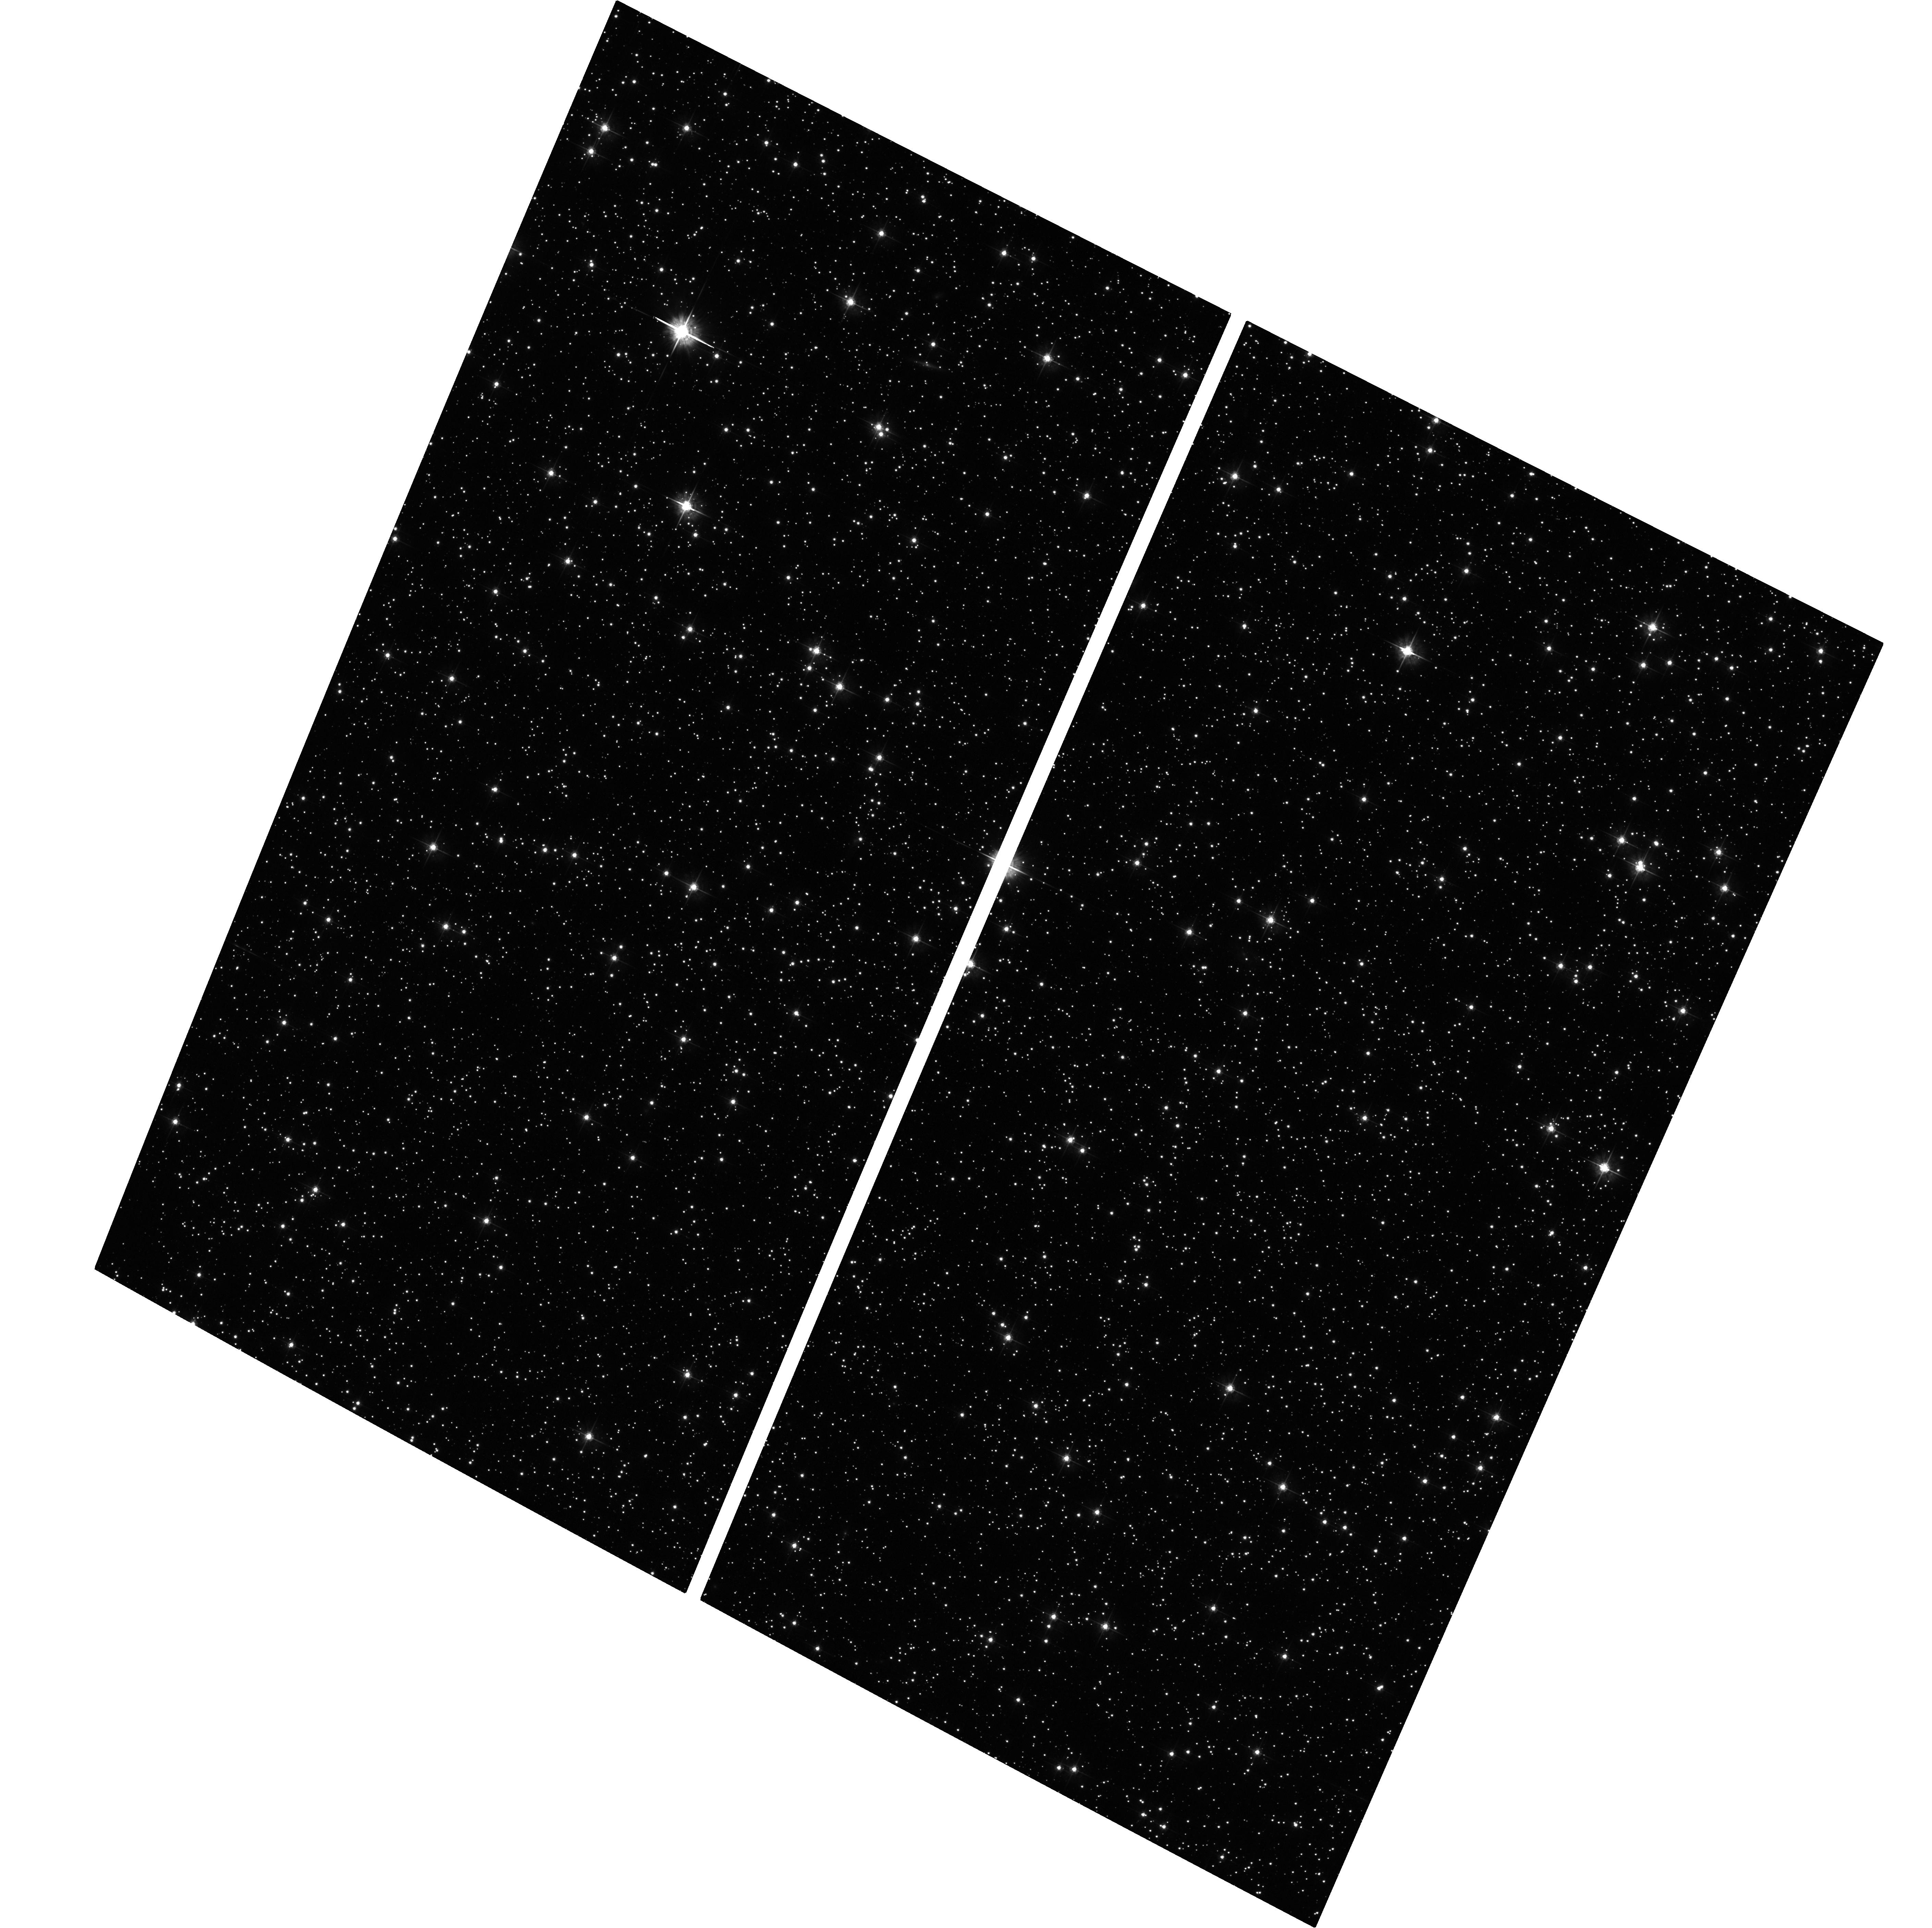
Target: FIELD170715-330243. Instrument: ACS/WFC. Filter: F555W. Exposure: 30 min. Observation ID: hst_11655_02_acs_wfc_f555w_jb5302

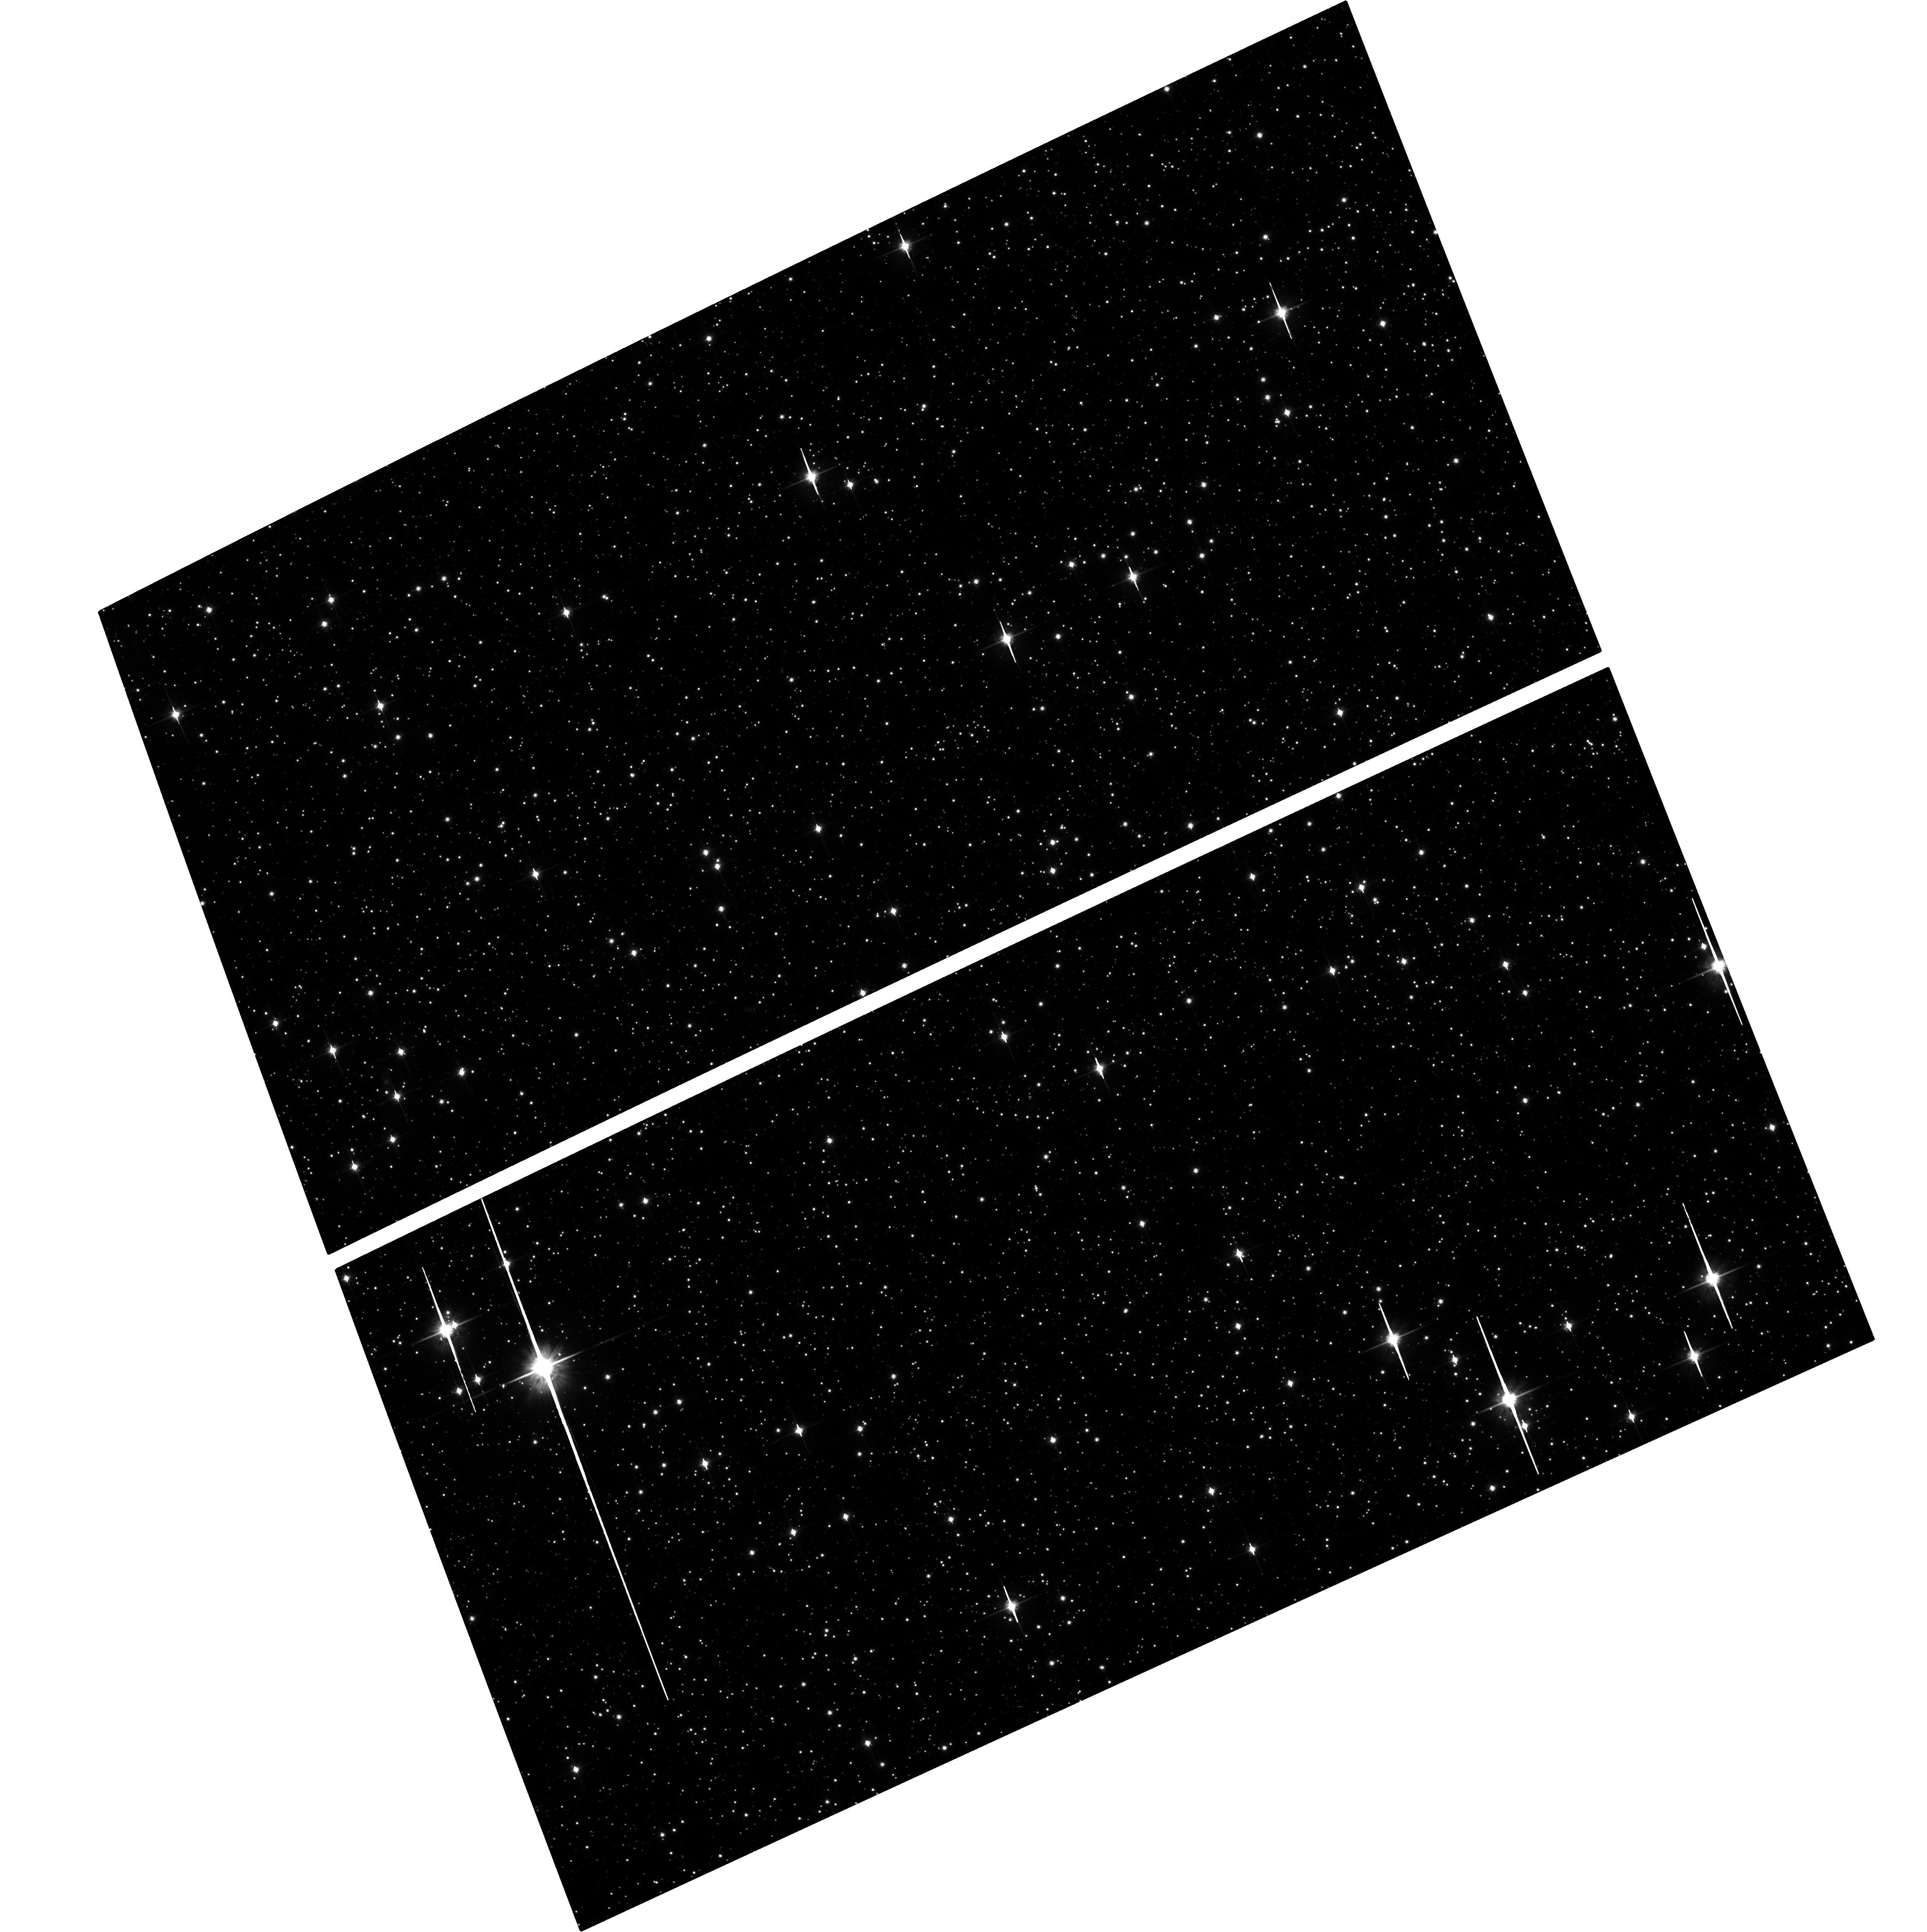
Target: FIELD175623-385613. Instrument: ACS/WFC. Filter: F814W. Exposure: 27 min. Observation ID: hst_11655_04_acs_wfc_f814w_jb5304

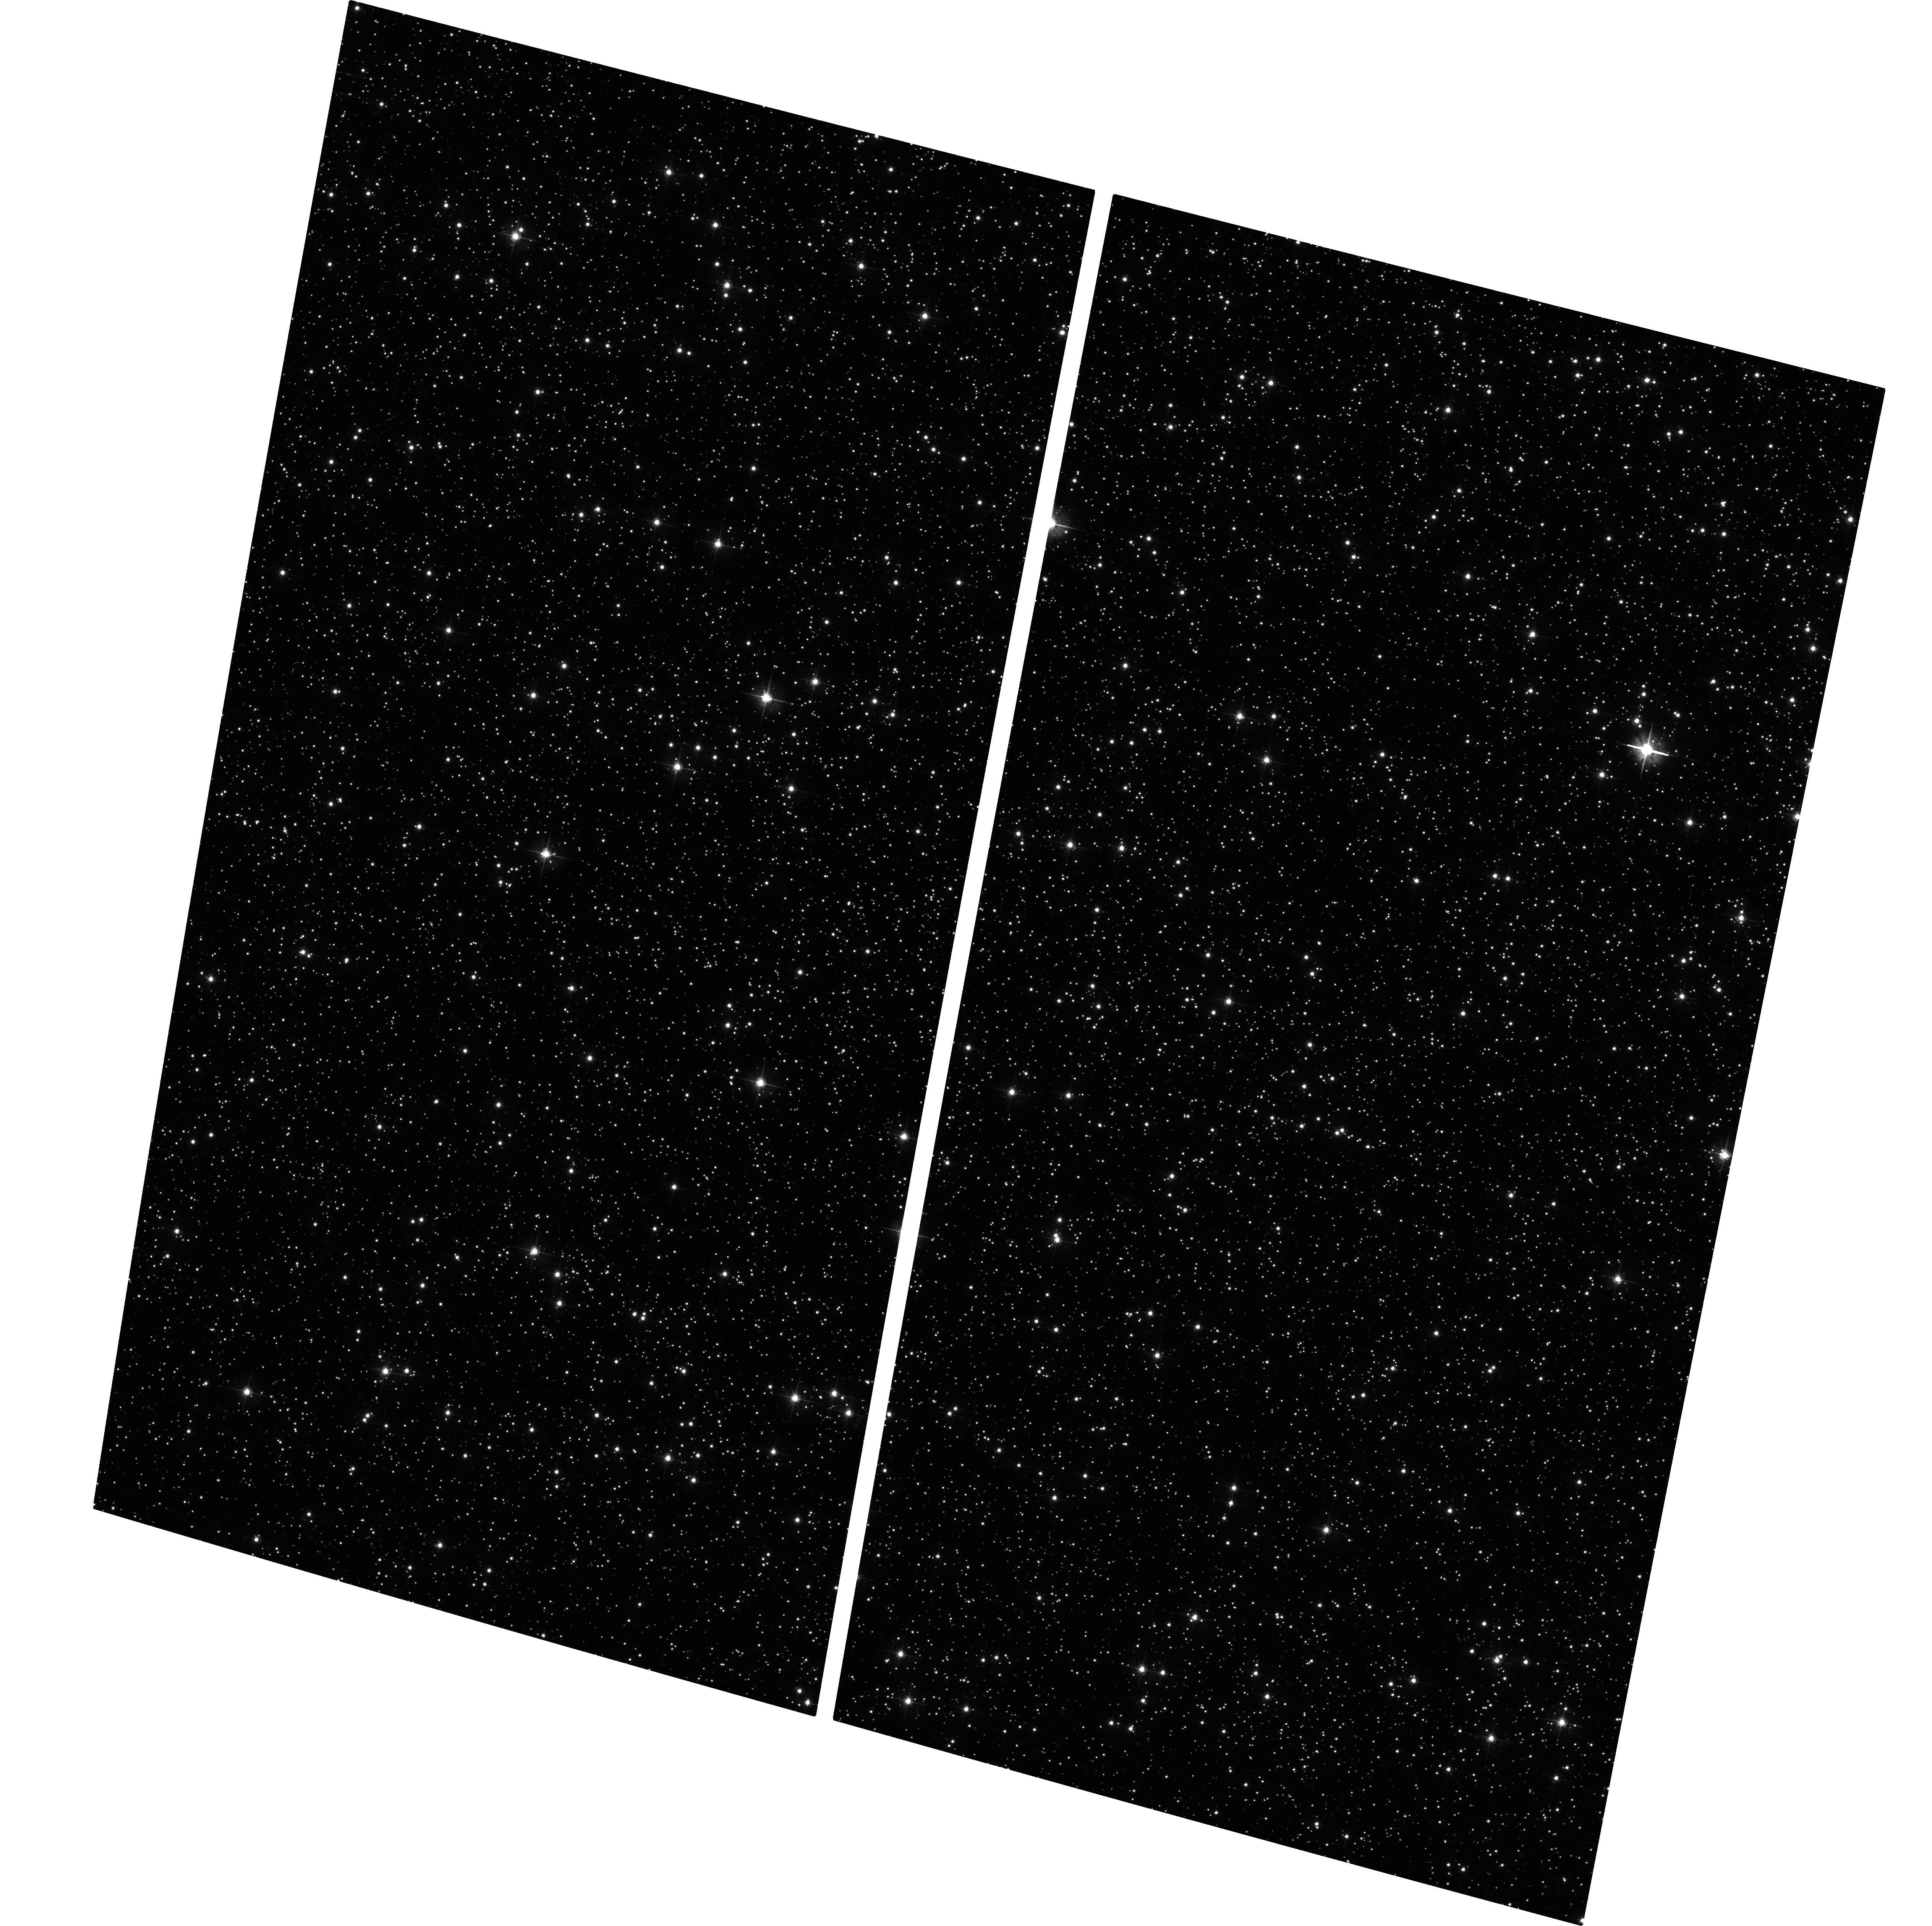
Target: FIELD171634-293427. Instrument: ACS/WFC. Filter: F555W. Exposure: 29 min. Observation ID: hst_11655_01_acs_wfc_f555w_jb5301

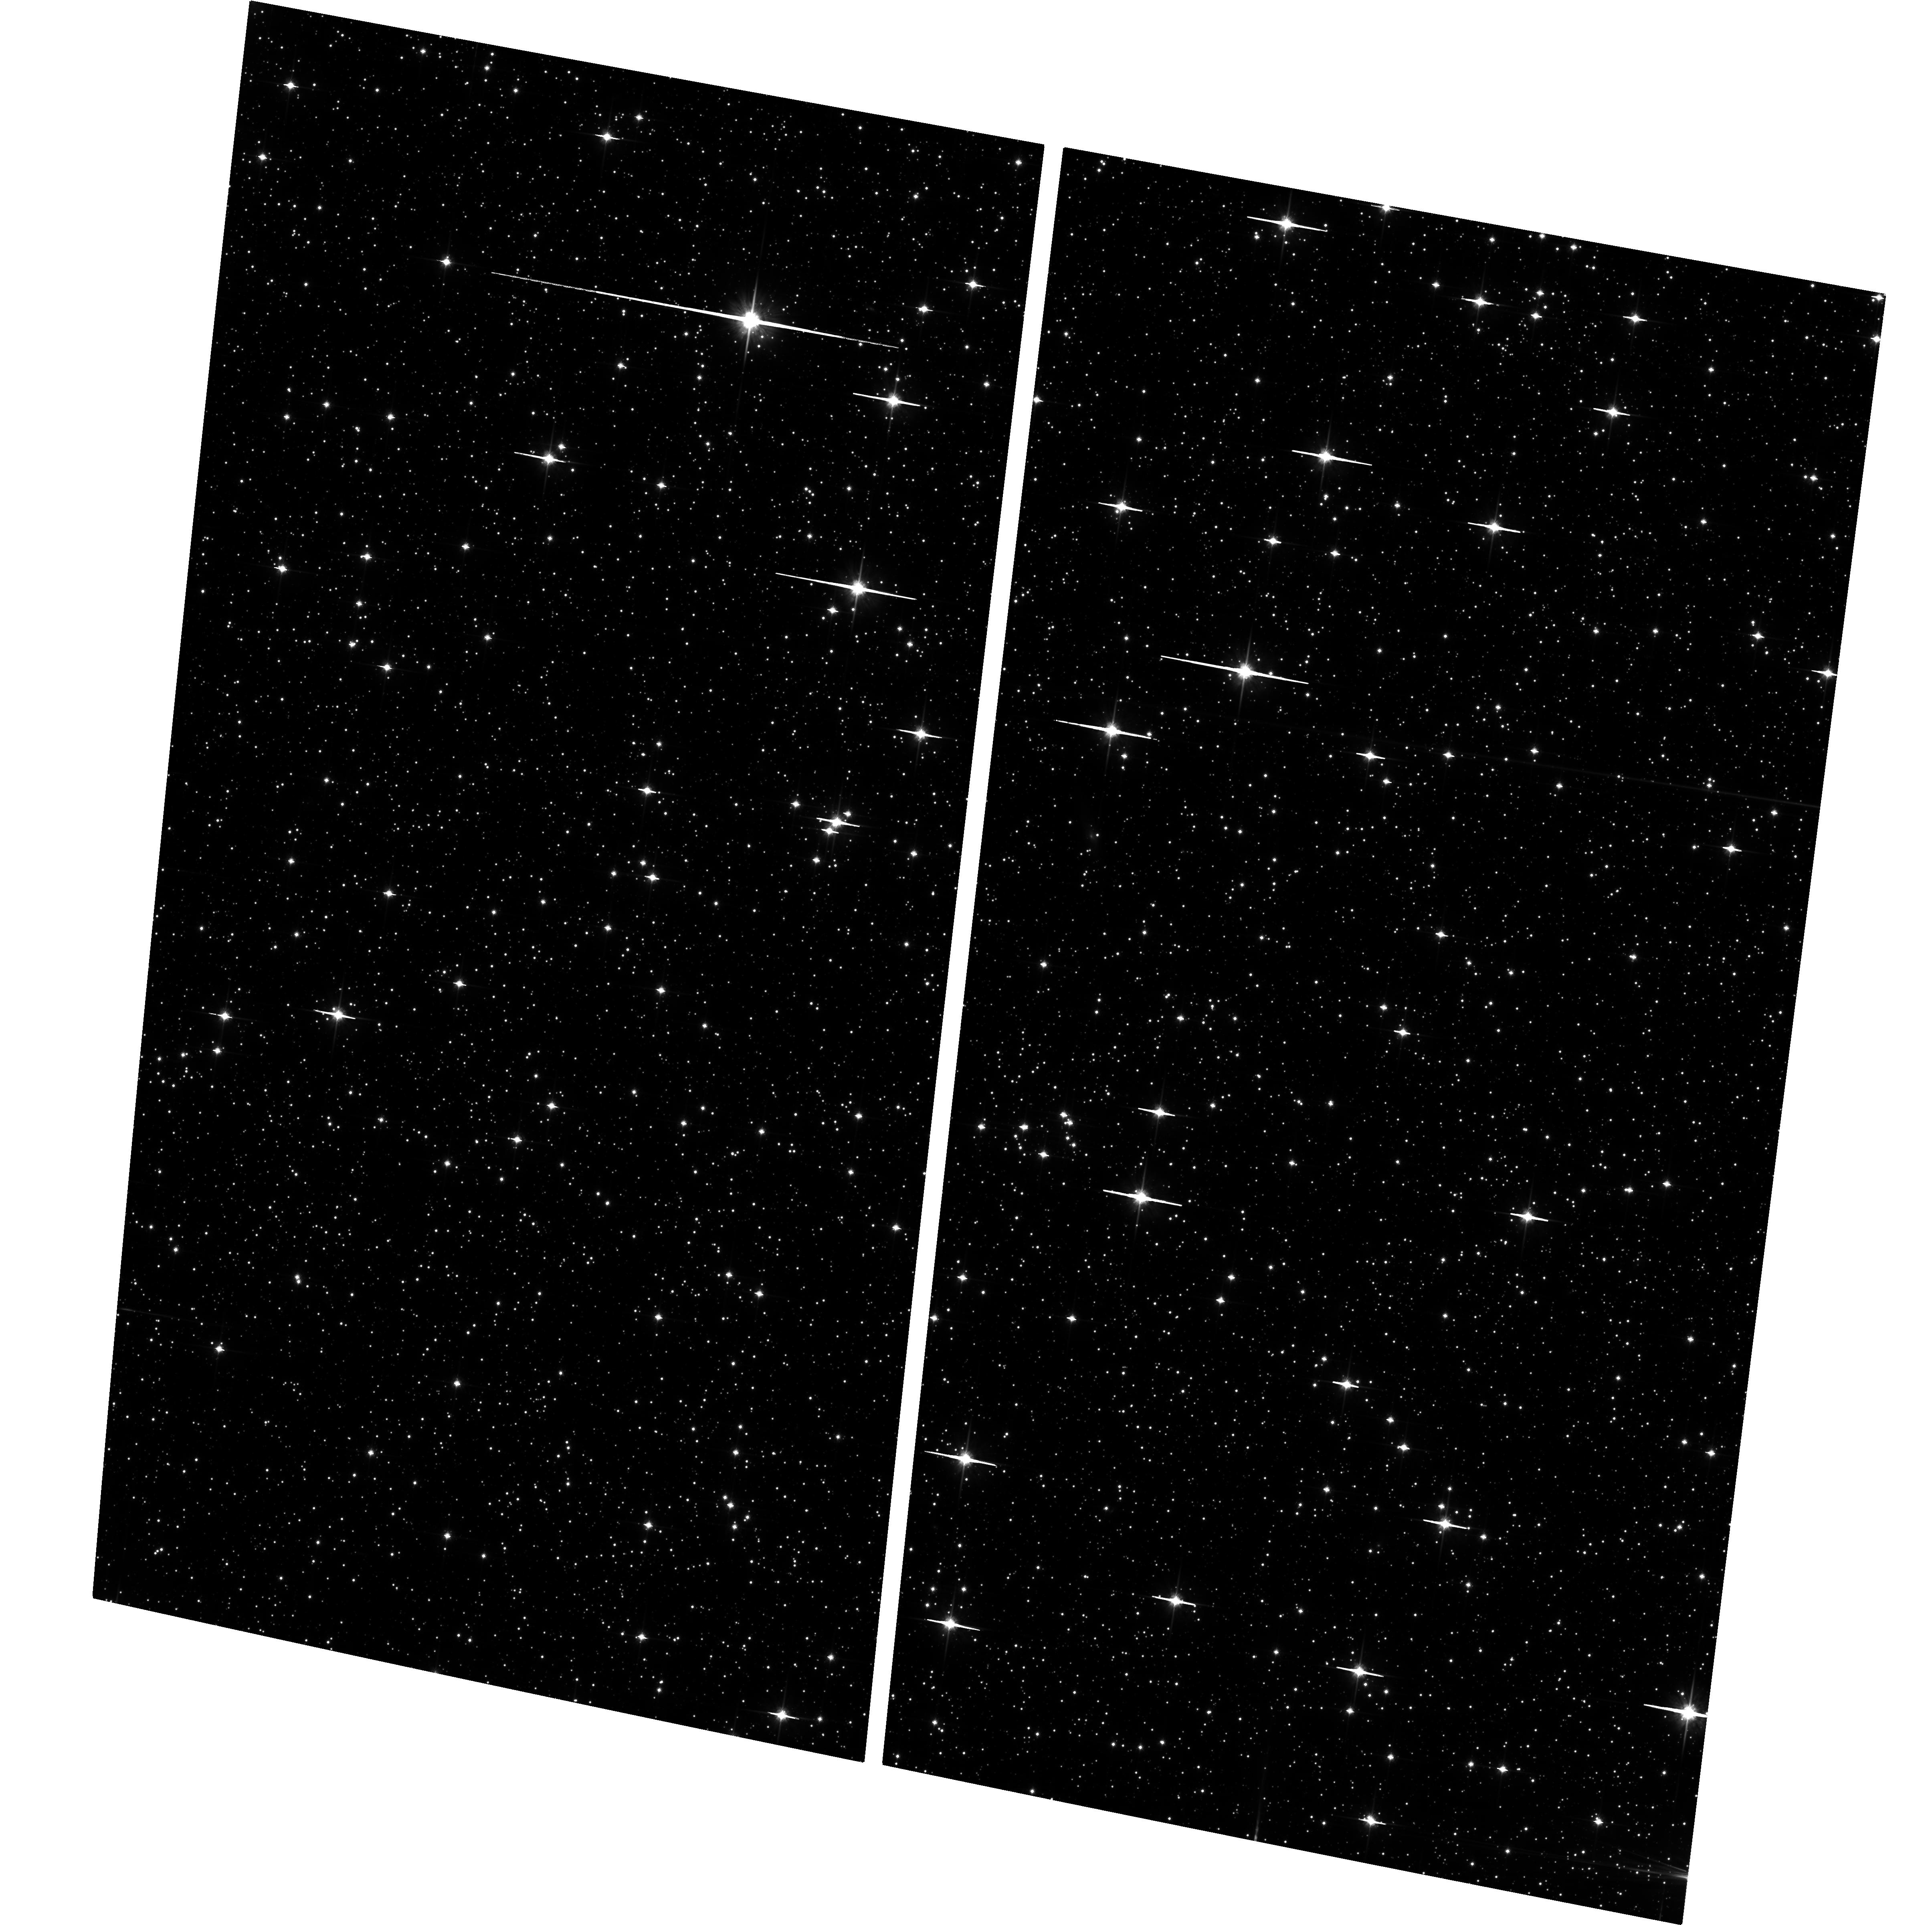
Target: FIELD180506-355410. Instrument: ACS/WFC. Filter: F814W. Exposure: 27 min. Observation ID: hst_11655_03_acs_wfc_f814w_jb5303

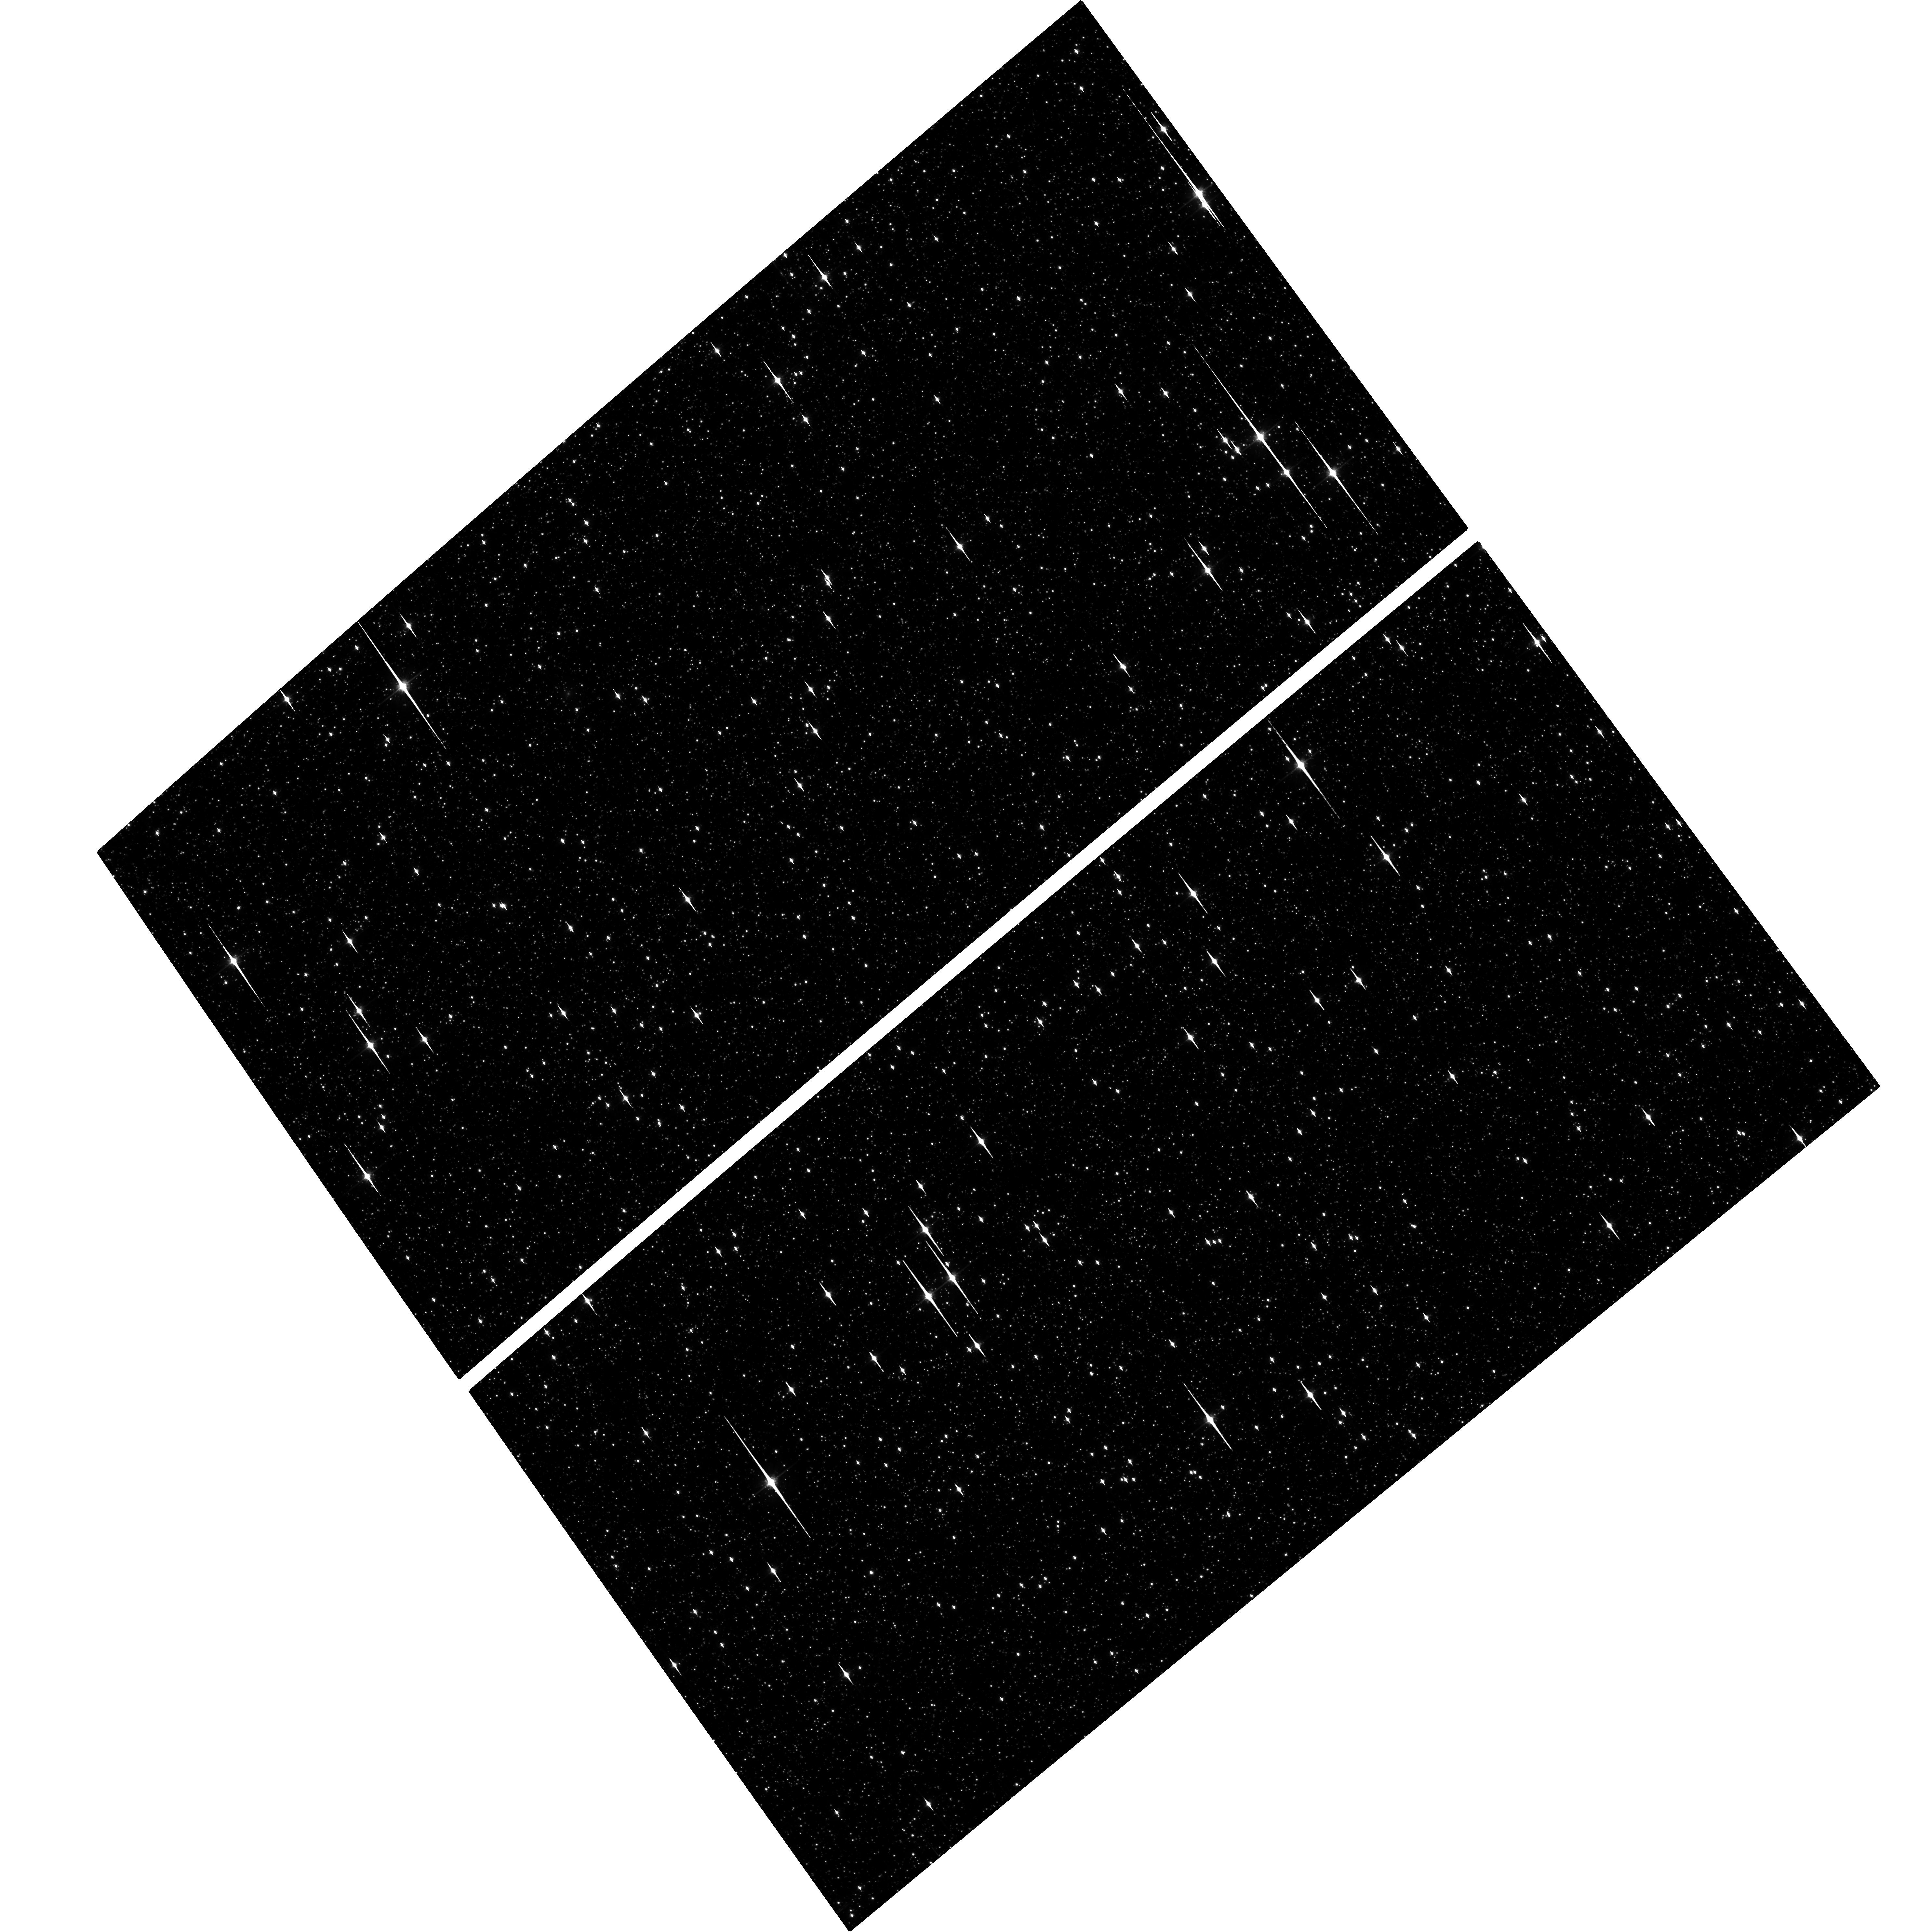
Target: FIELD180310-295129. Instrument: ACS/WFC. Filter: F814W. Exposure: 26 min. Observation ID: hst_11655_05_acs_wfc_f814w_jb5305

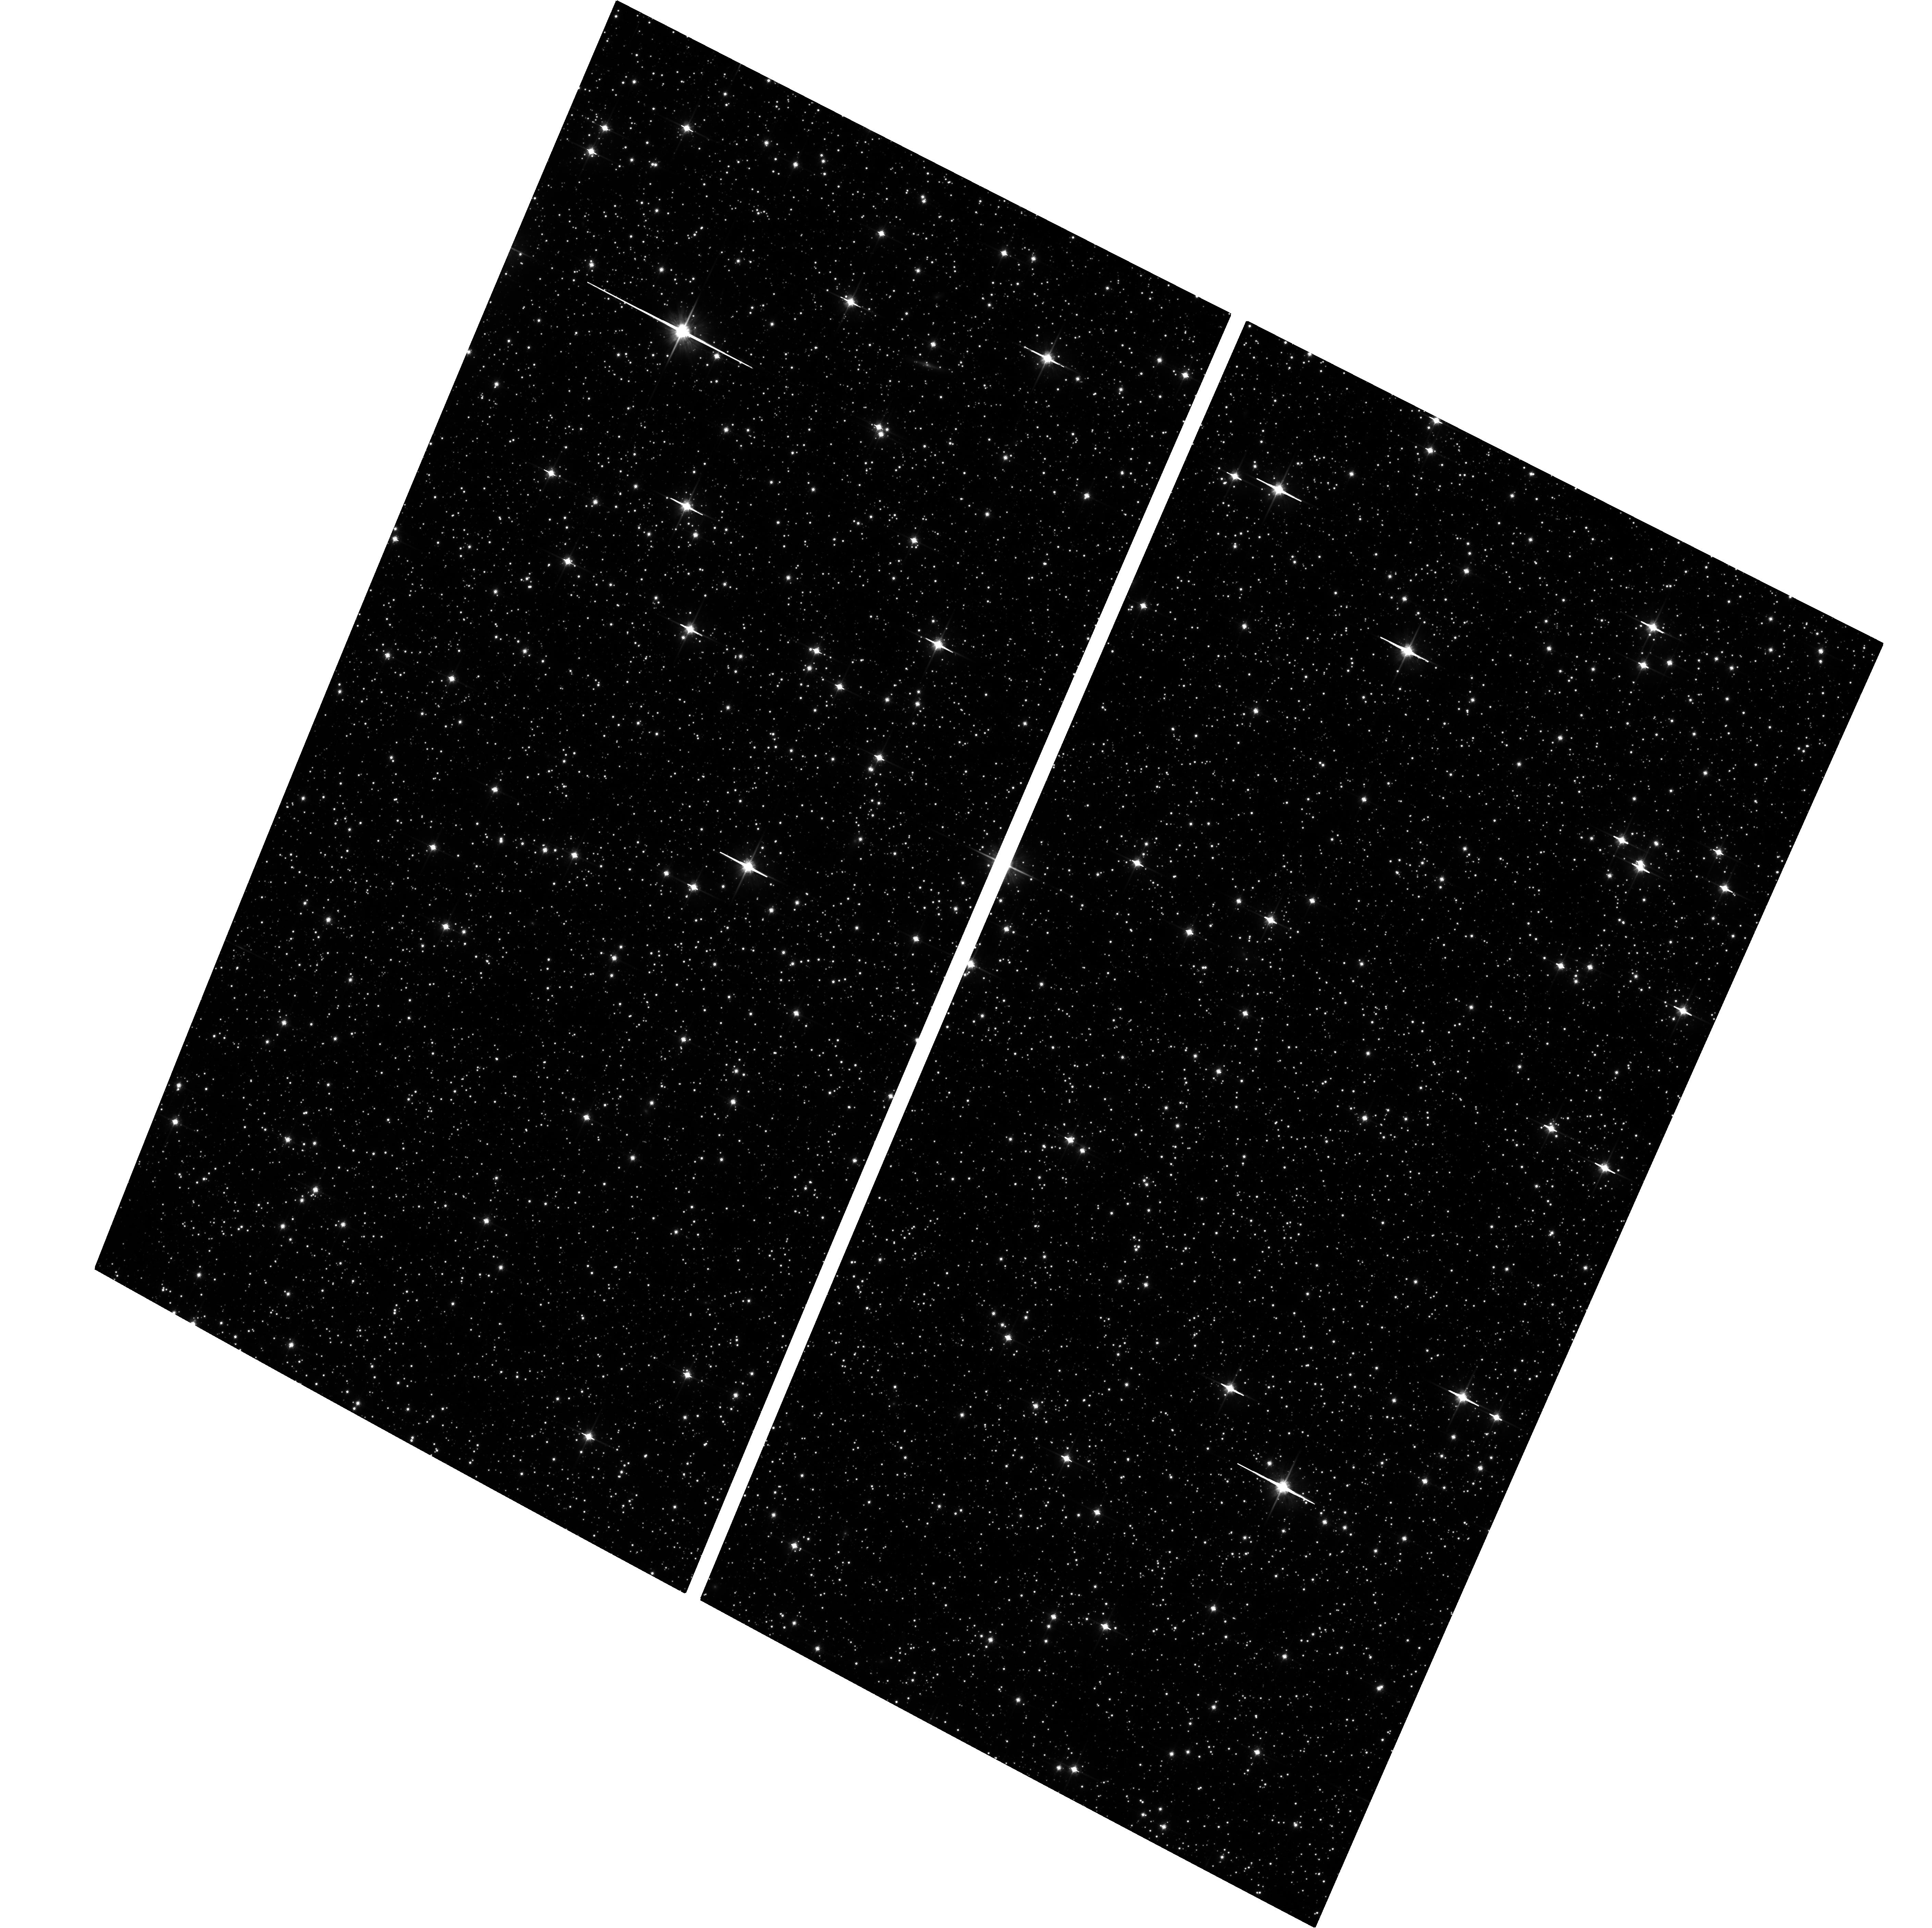
Target: FIELD170715-330243. Instrument: ACS/WFC. Filter: F814W. Exposure: 27 min. Observation ID: hst_11655_02_acs_wfc_f814w_jb5302

Dynamics of the Galactic bulge/bar (PI: Kuijken, Konrad)

We request second-epoch ACS observations of four star fields in the Galactic bar. These will allow us to measure proper motions for tens of thousands of stars well below the turnoff, to construct a dynamical model for the bulge/bar (in combination with data already in hand from other HST fields, and from VLT spectroscopy), and hence to take a unique look at the internal dynamical structure of the central regions of our Galaxy. By relating the kinematics with stellar population we can elucidate the formation history of the bulge and bar, and their relation to the surrounding Galactic disk. This is a resubmission of an approved Cycle 15 proposal that was hit by the ACS malfunction.